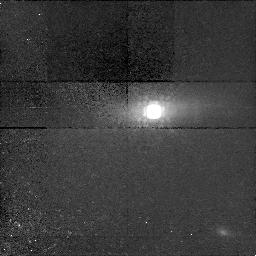
Target: PKS1413+135
Instrument: NICMOS/NIC1
Filter: F160W
Exposure: 1.4 h
Observation ID: n4y101020

Observation of the Unusual BL Lac Object/Compact Symmetric Object PKS 1413+135 (PI: Stocke, John Thomas)

We propose to obtain high resolution optical (B, R) and near-IR (H) images of the cores of bright, nearby galaxies which contain powerful radio sources called ``Compact Symmetric Objects'' (CSOs). There is ample evidence that CSOs are the very young (< 10^4 yrs old) progenitors of the powerful radio galaxies like Cygnus A. But unlike virtually all other radio galaxies, most CSOs have been detected in H I 21cm absorption, indicating an unusual (for a radio galaxy) nucler environment. We propose to use the HST PC and NICMOS to image the nearest examples of CSOs to search for evidence for a recent merger of disk galaxies, creating both the ``baby Cygnus A'' and the overall elliptical morphology seen in virtually all powerful radio galaxies. Only HST can image these galaxies at the same size scale of the CSO itself, also allowing us to search for nuclear structures aligned with the radio source in this formative stage.